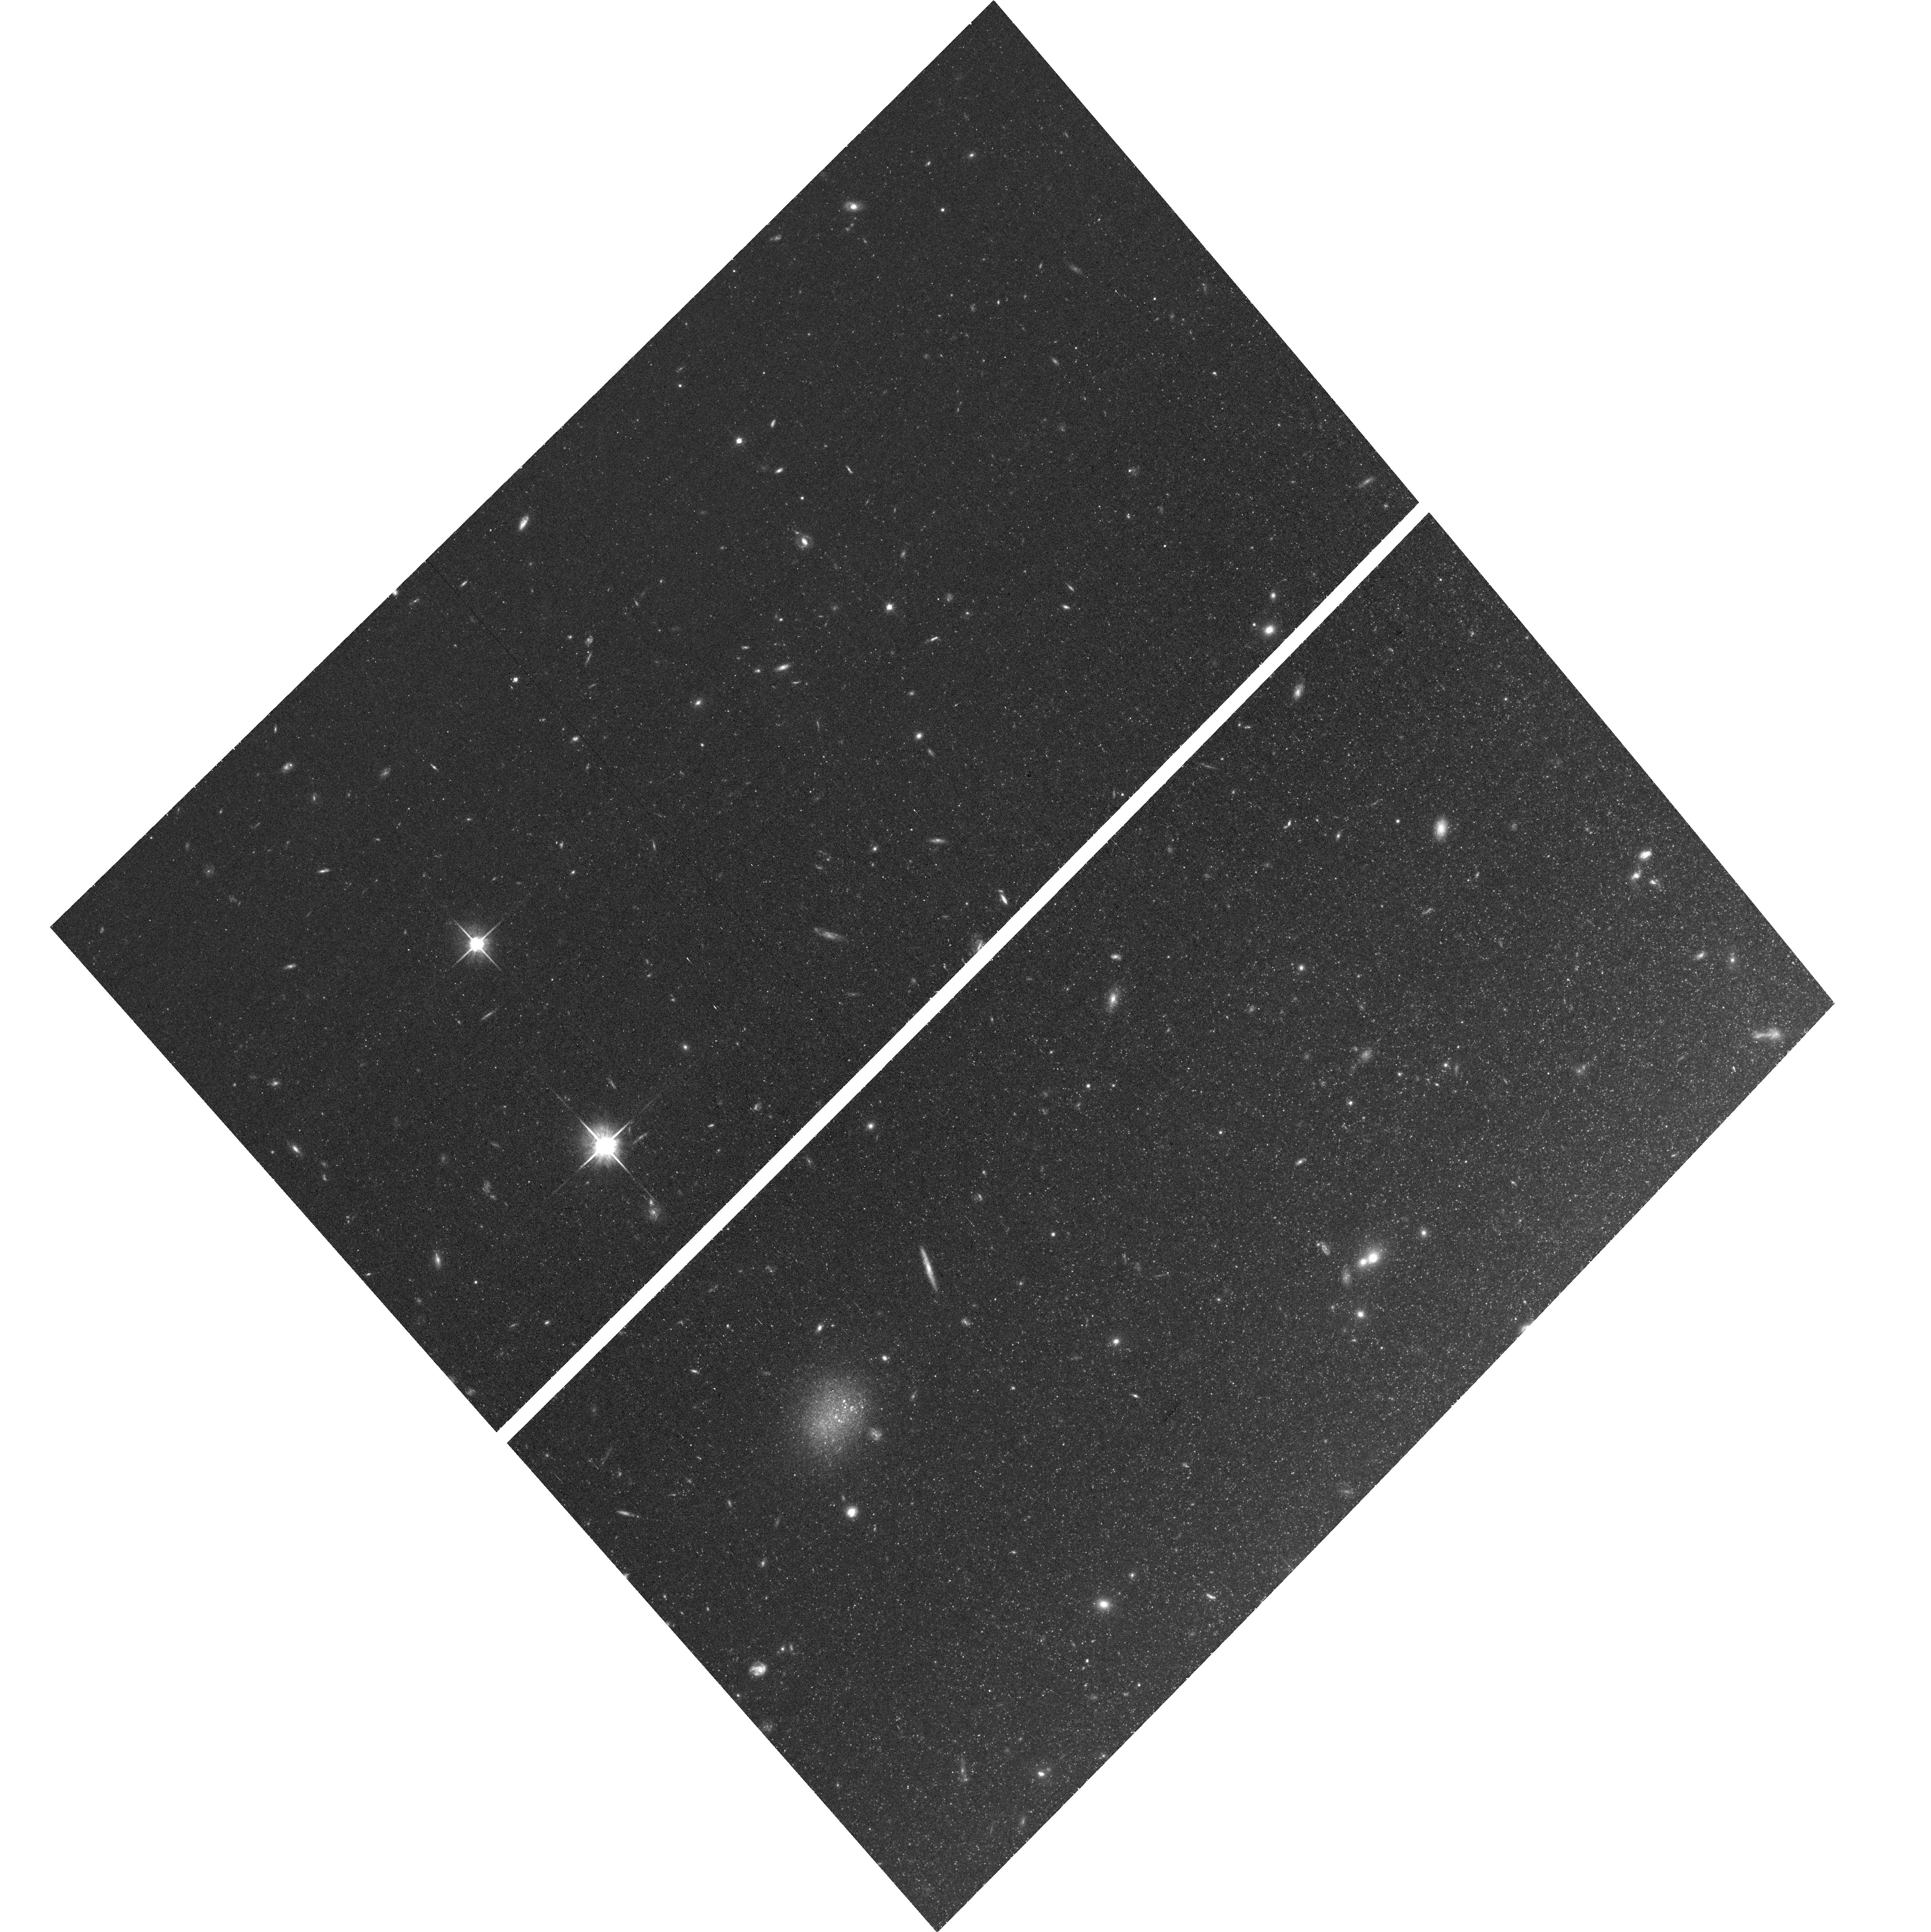
Target: NGC4258
Instrument: ACS/WFC
Filter: F814W
Exposure: 38 min
Observation ID: hst_16688_04_acs_wfc_f814w_jeoc04

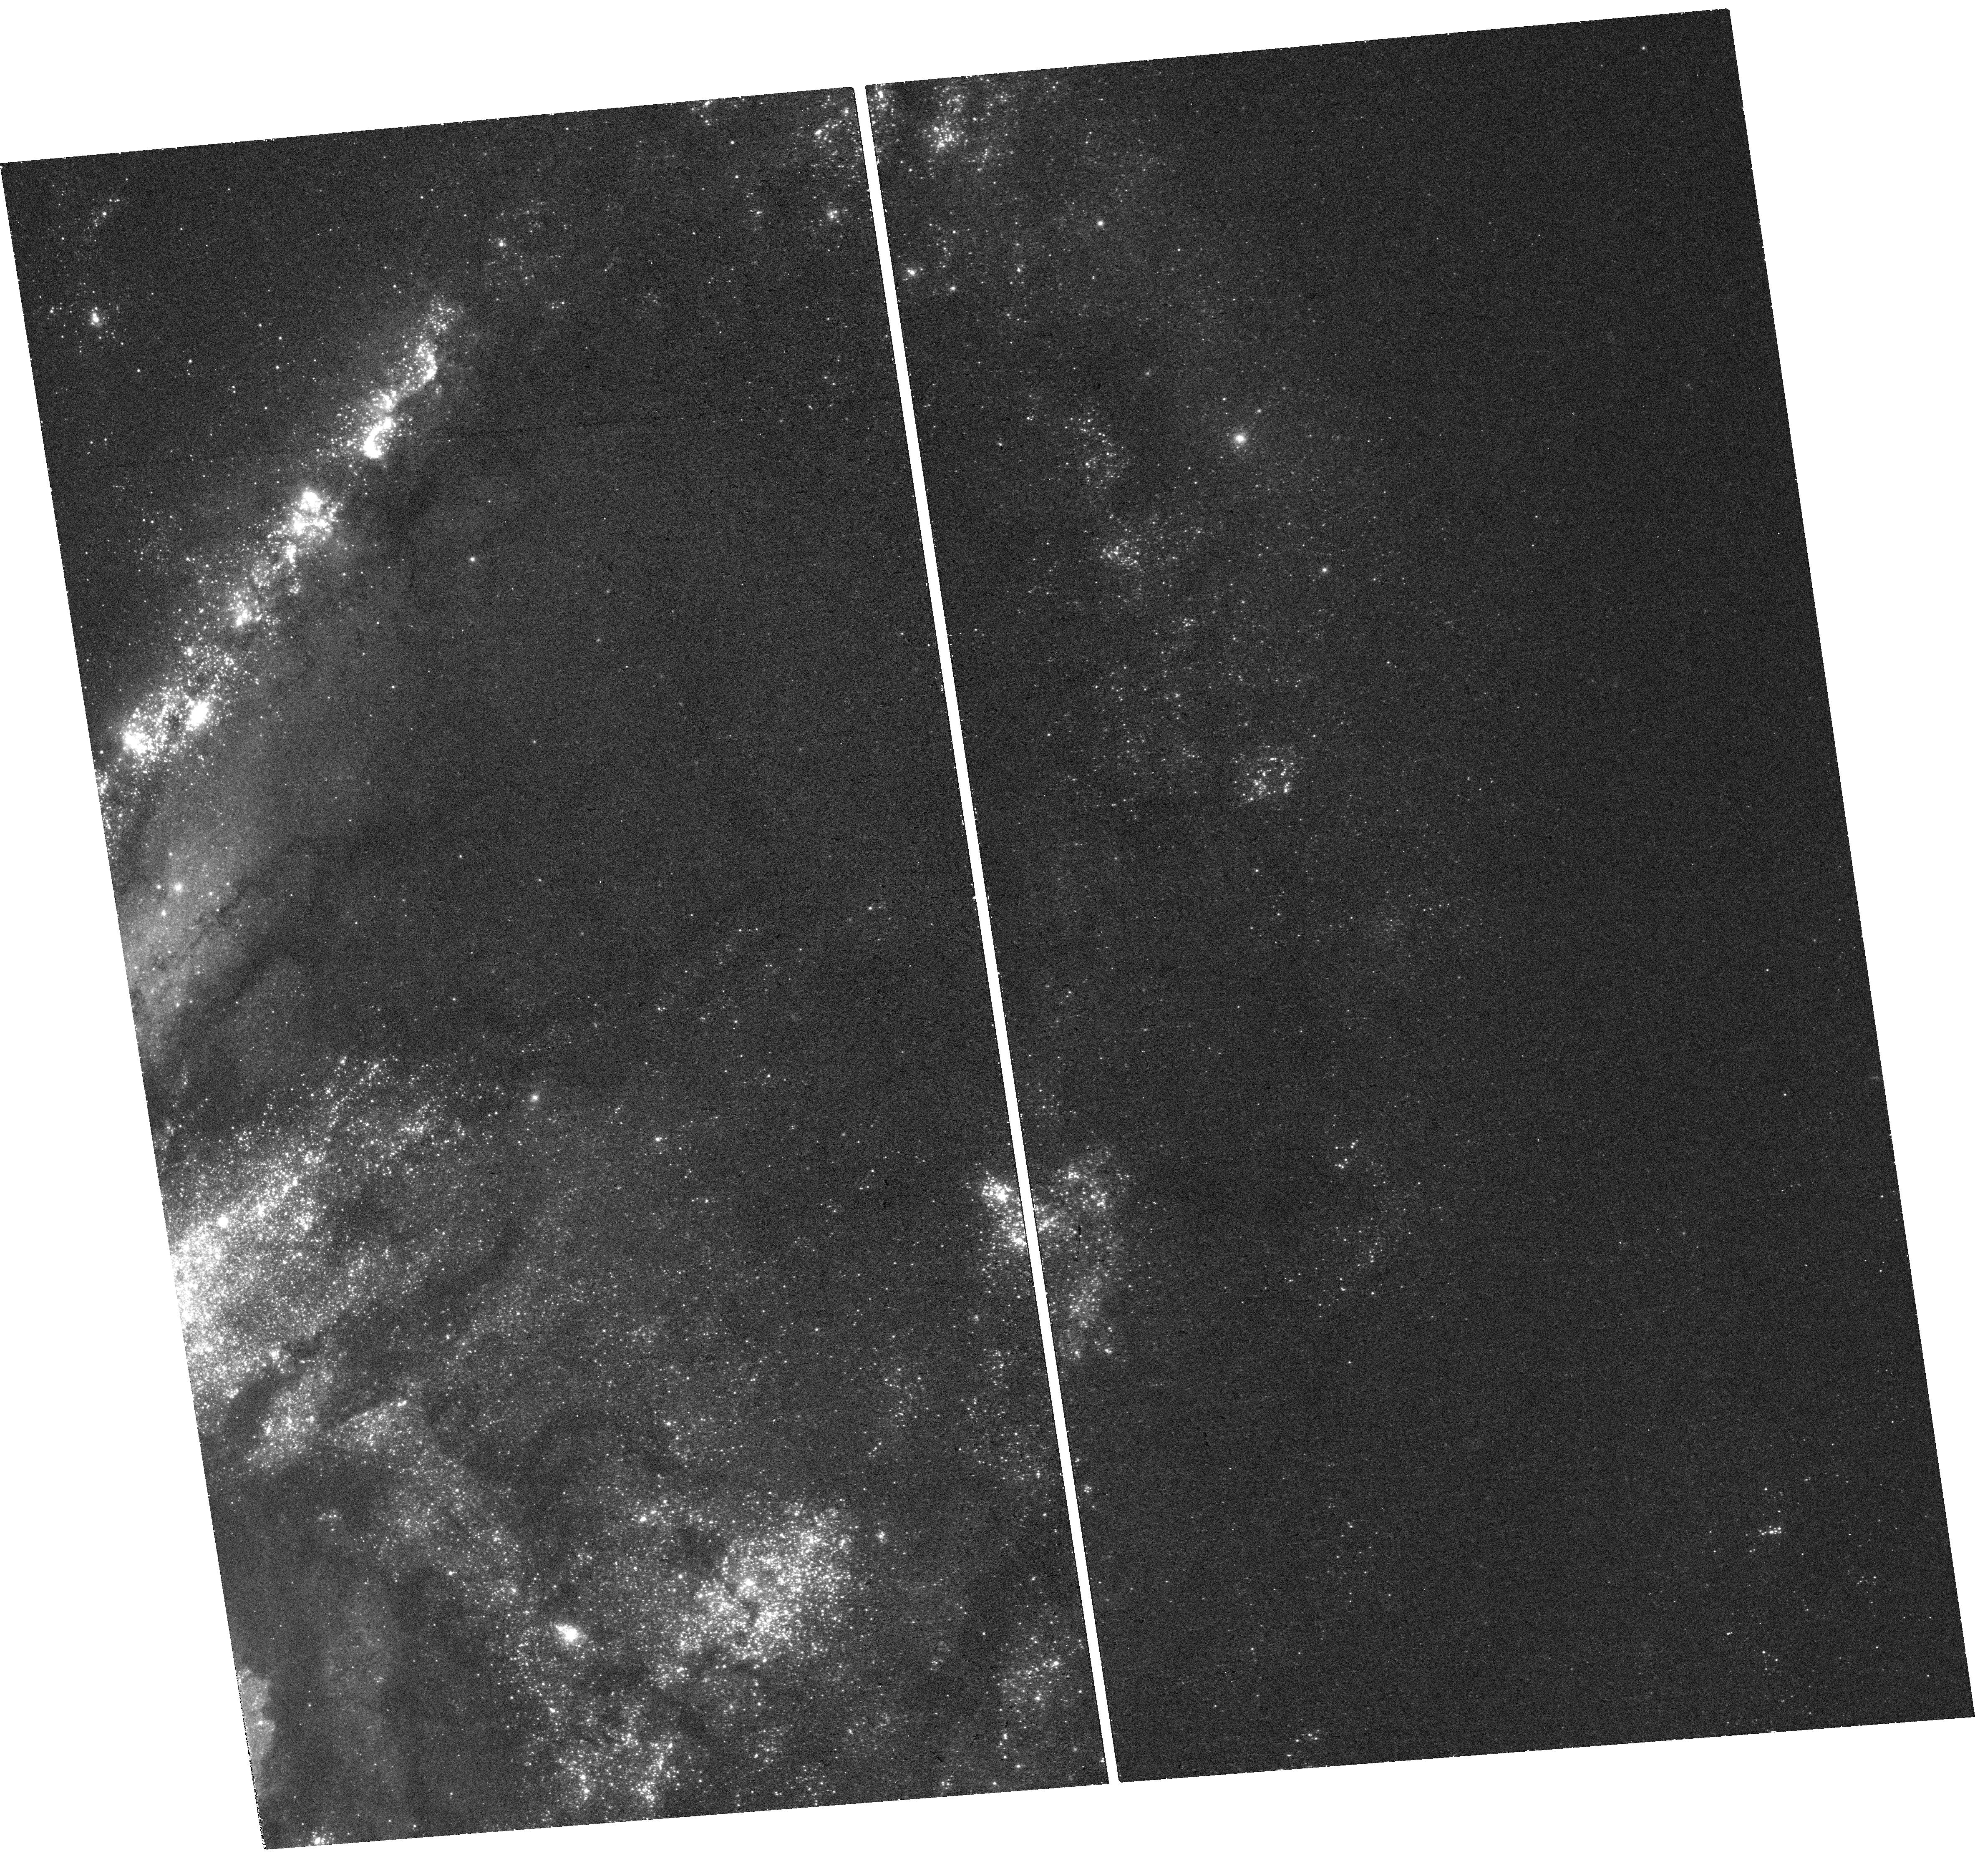
Target: NGC4258
Instrument: WFC3/UVIS
Filter: F300X
Exposure: 38 min
Observation ID: hst_16688_02_wfc3_uvis_f300x_ieoc02

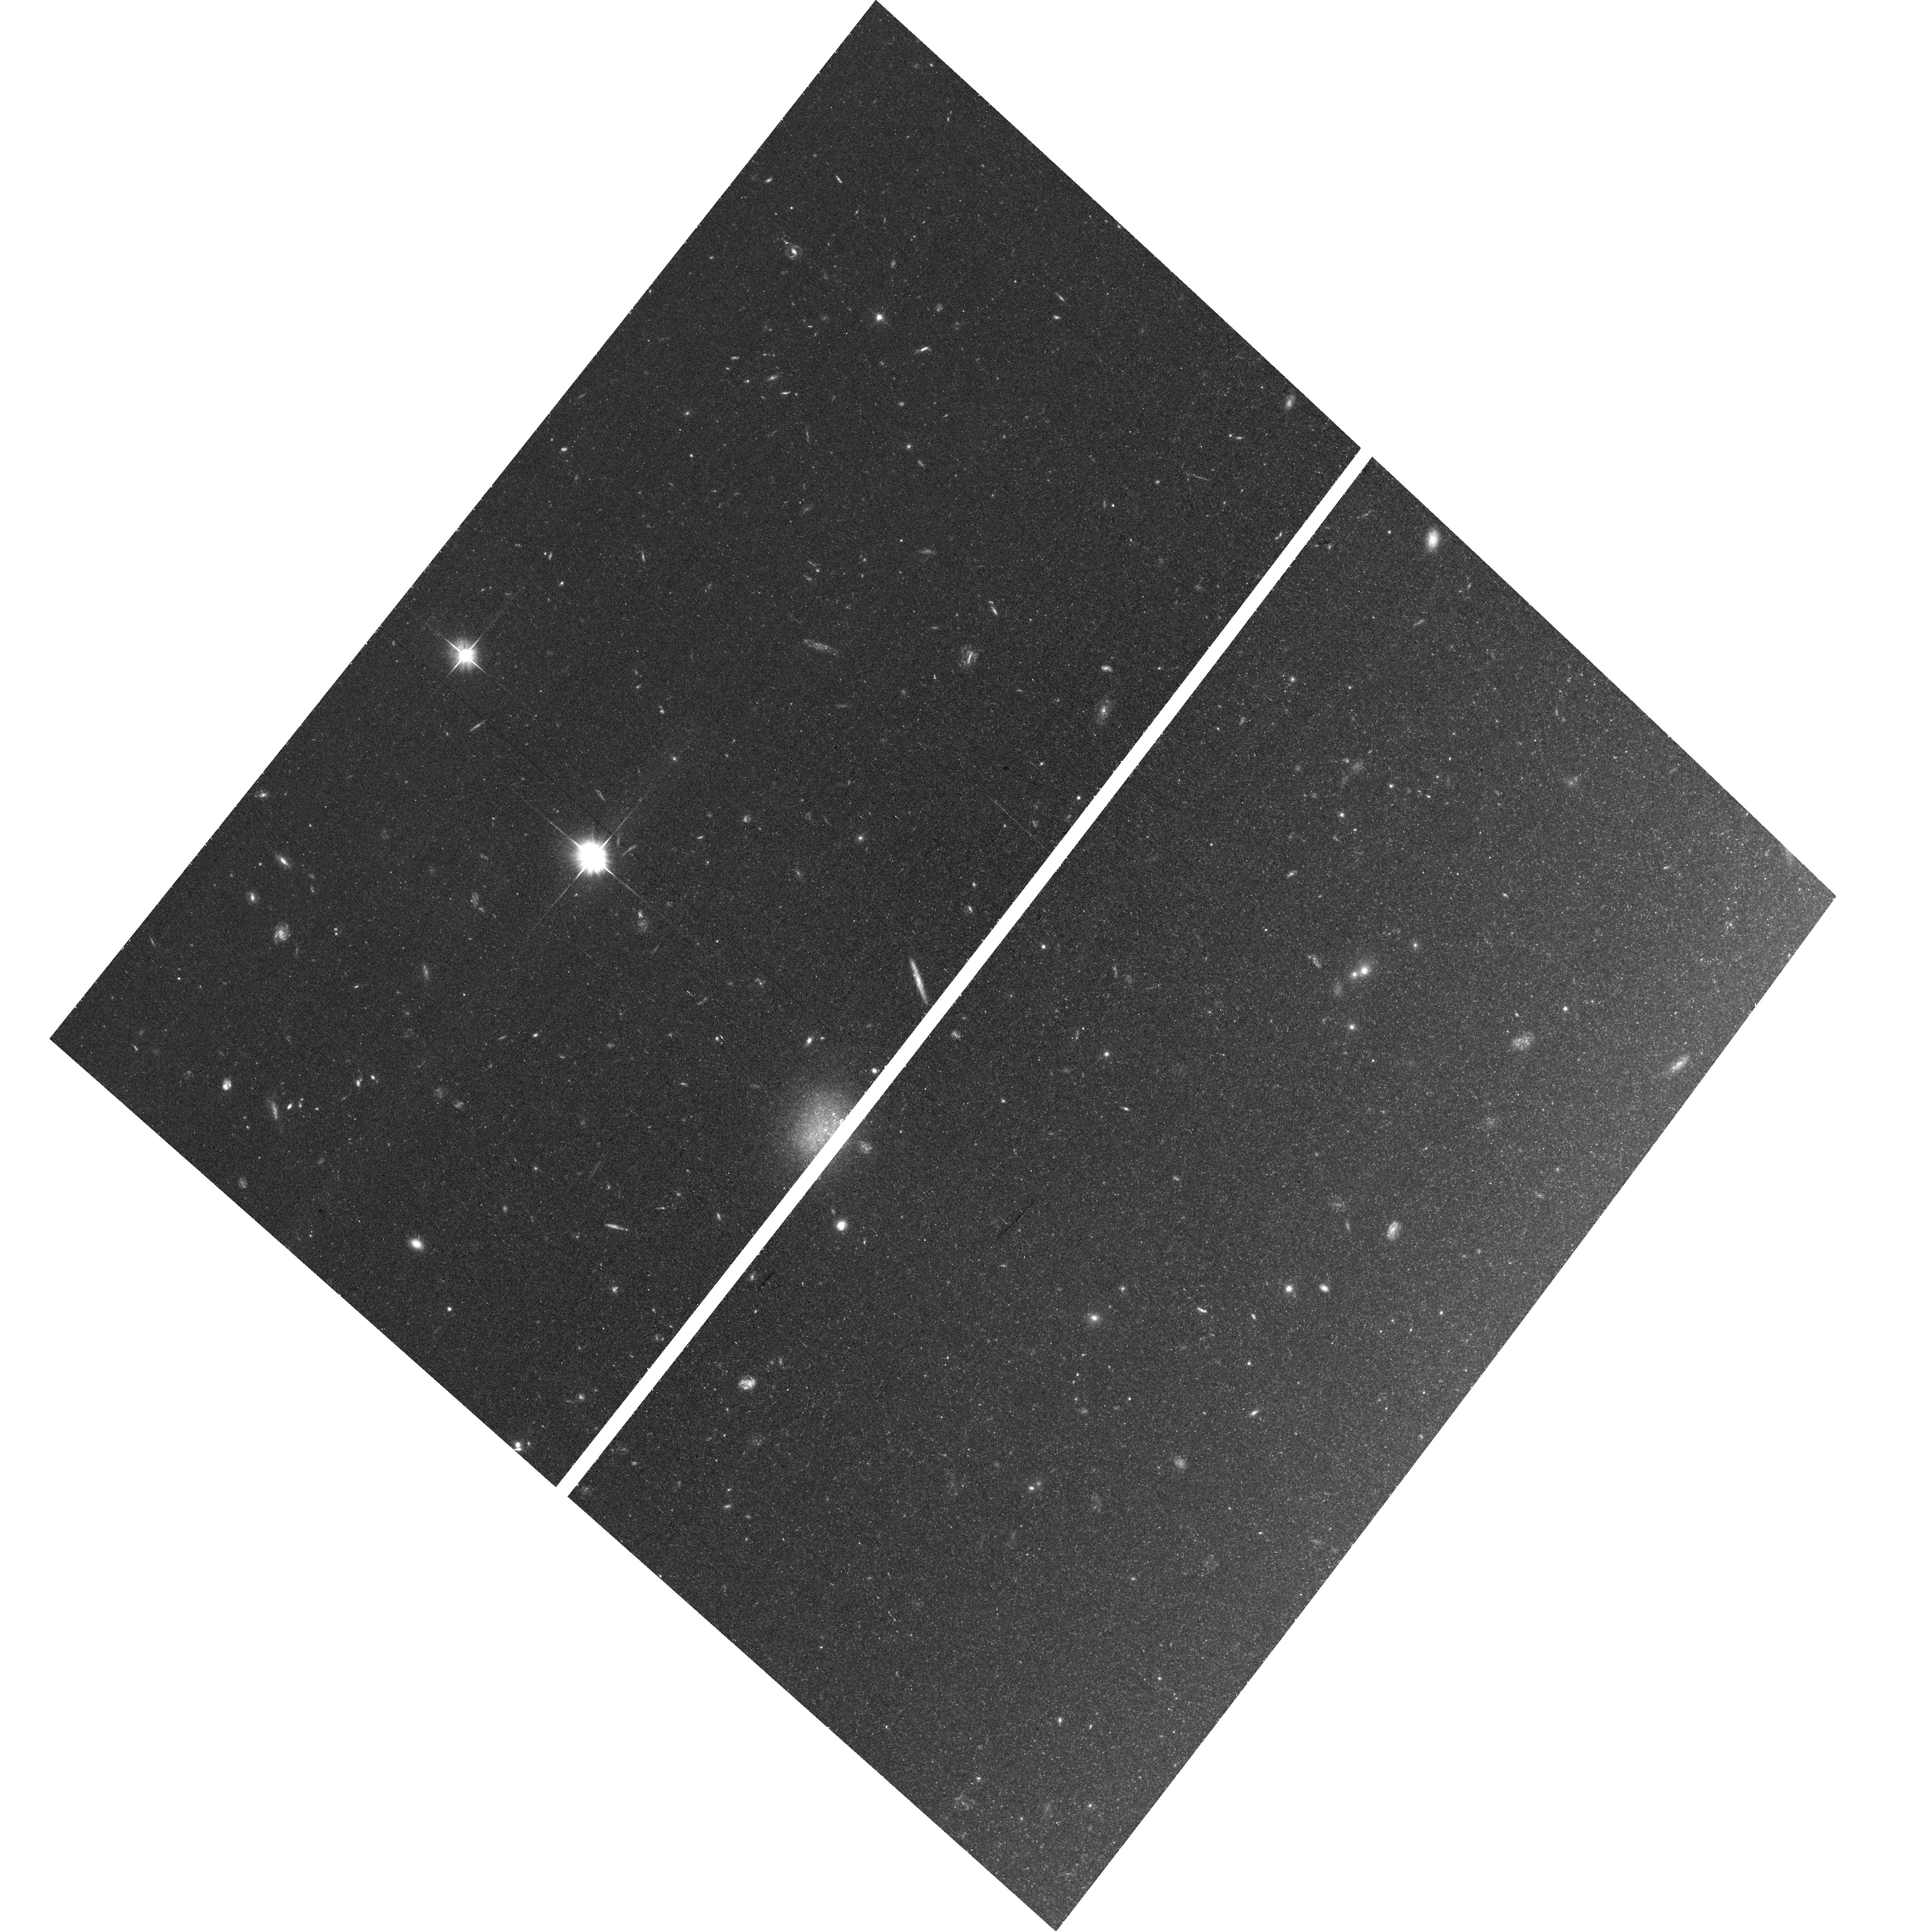
Target: NGC4258
Instrument: ACS/WFC
Filter: F606W
Exposure: 38 min
Observation ID: hst_16688_01_acs_wfc_f606w_jeoc01

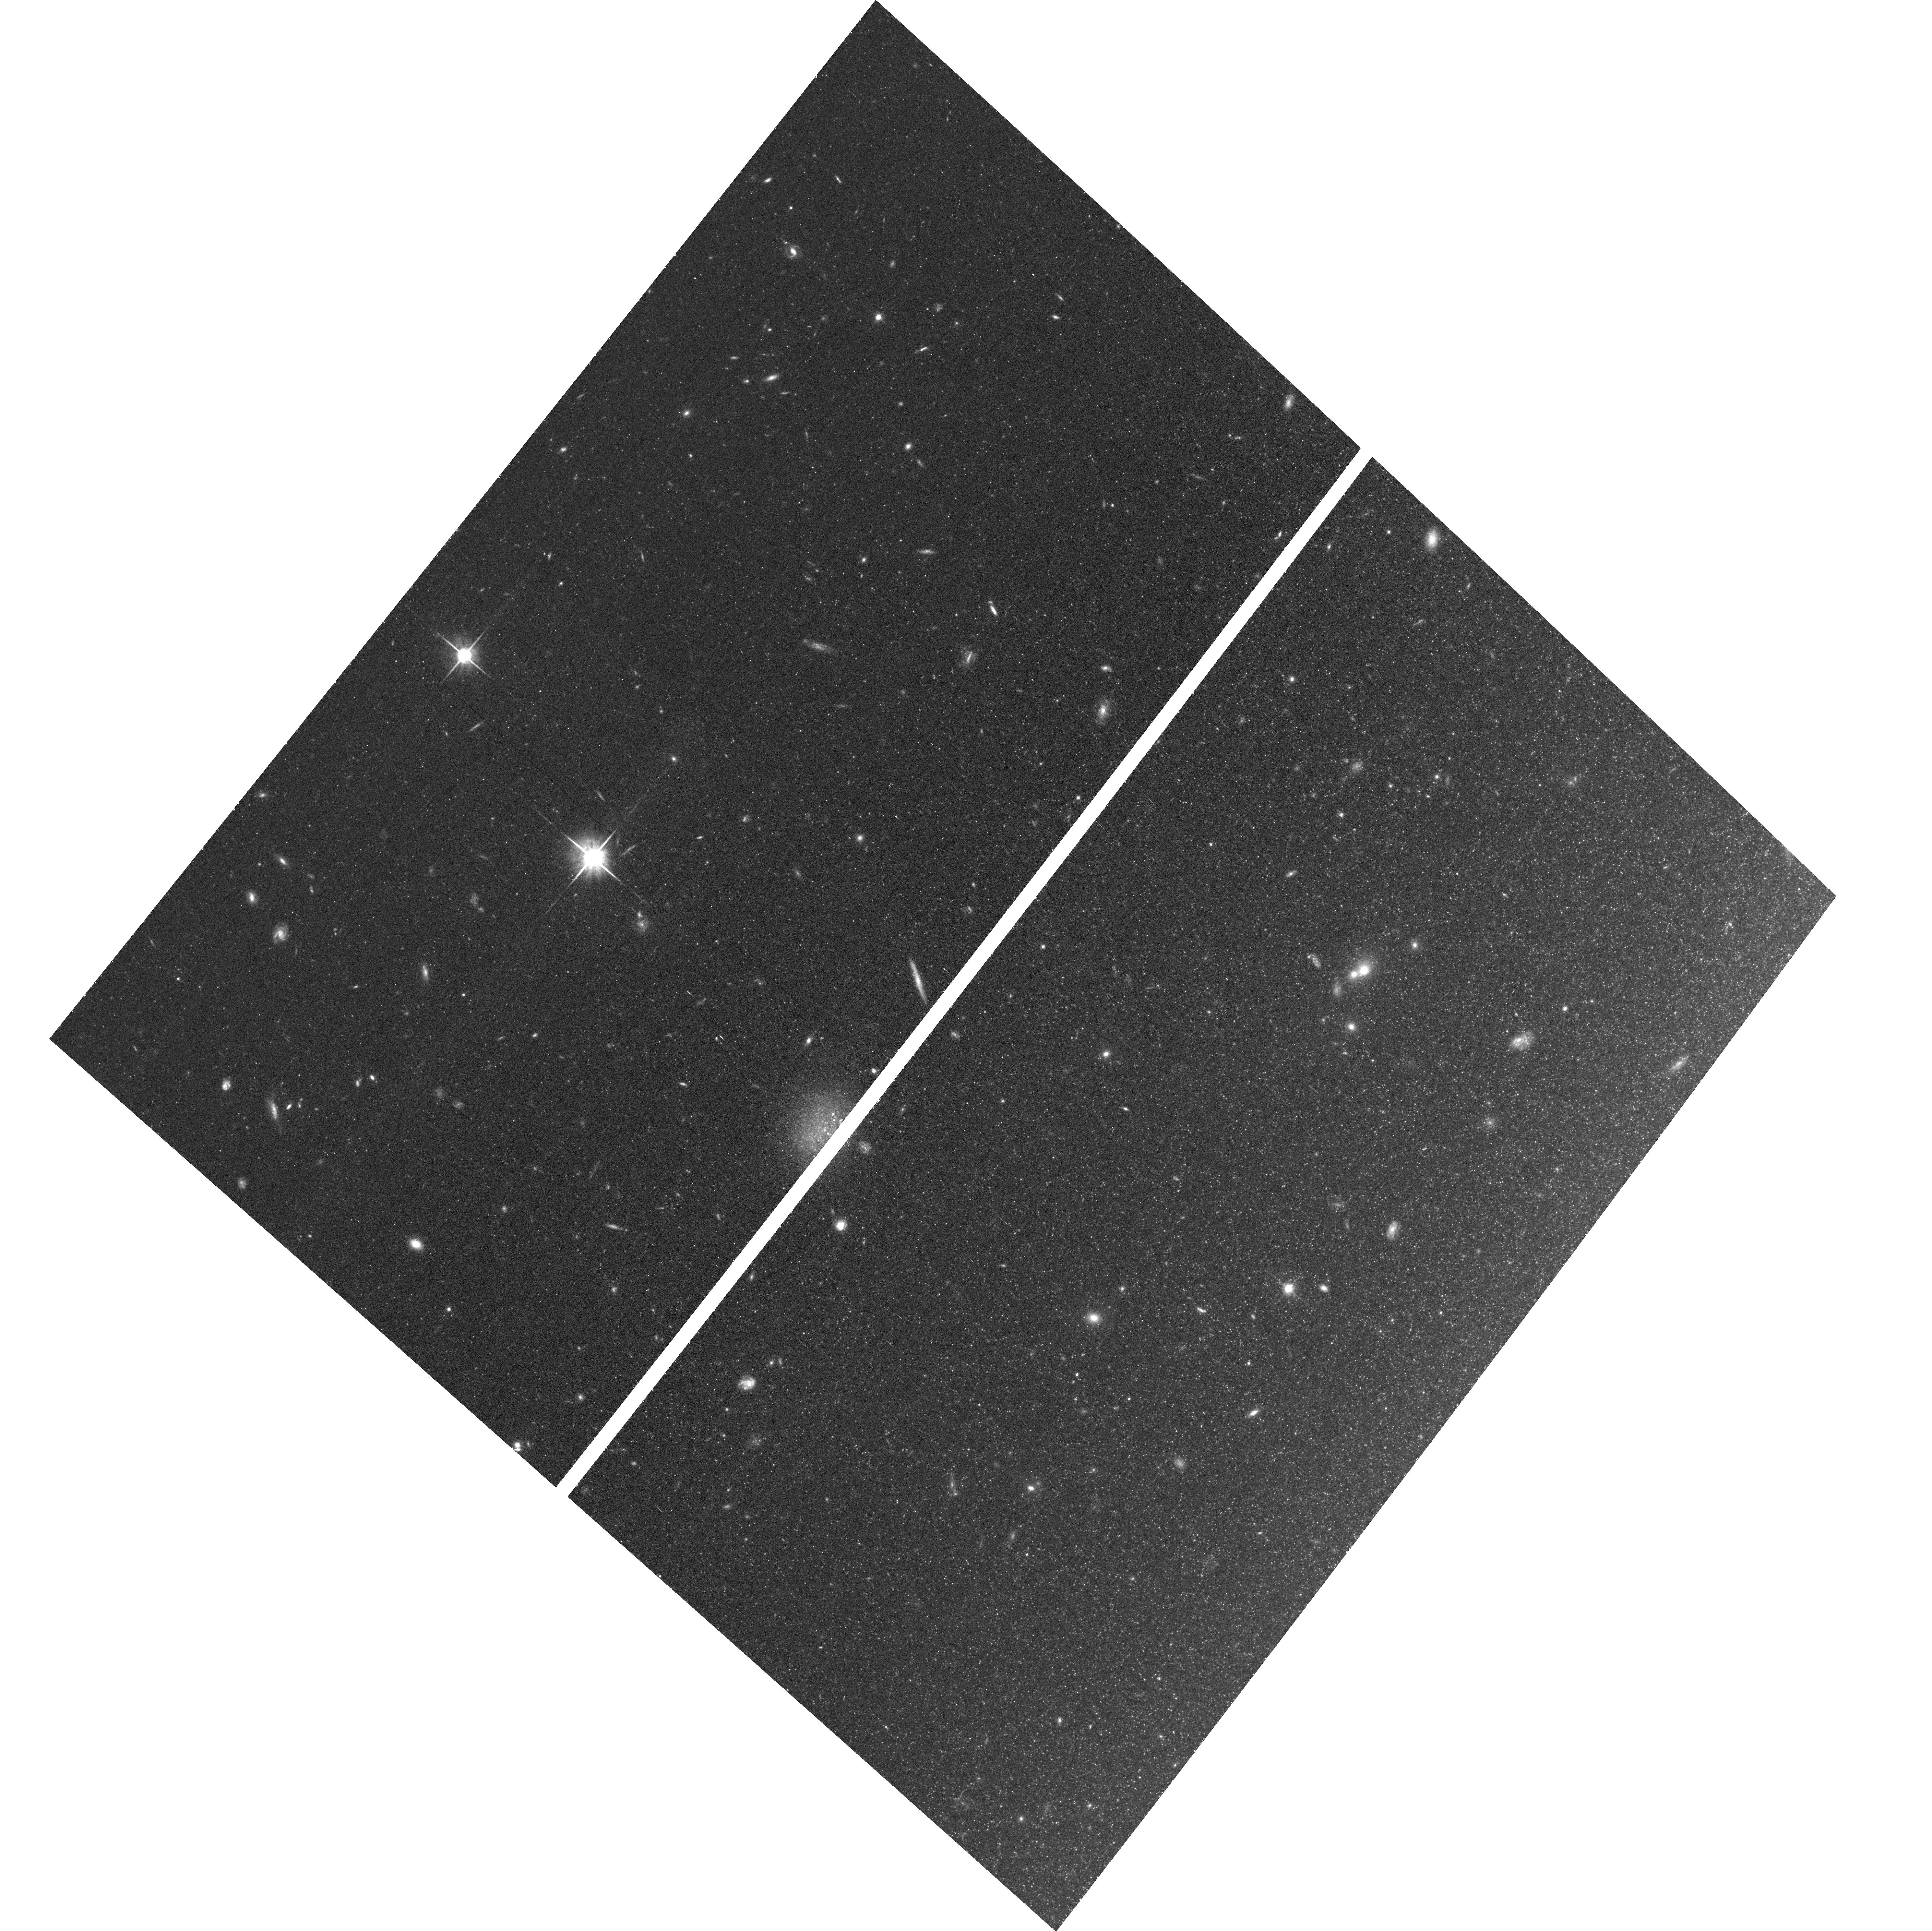
Target: NGC4258
Instrument: ACS/WFC
Filter: F814W
Exposure: 38 min
Observation ID: hst_16688_02_acs_wfc_f814w_jeoc02

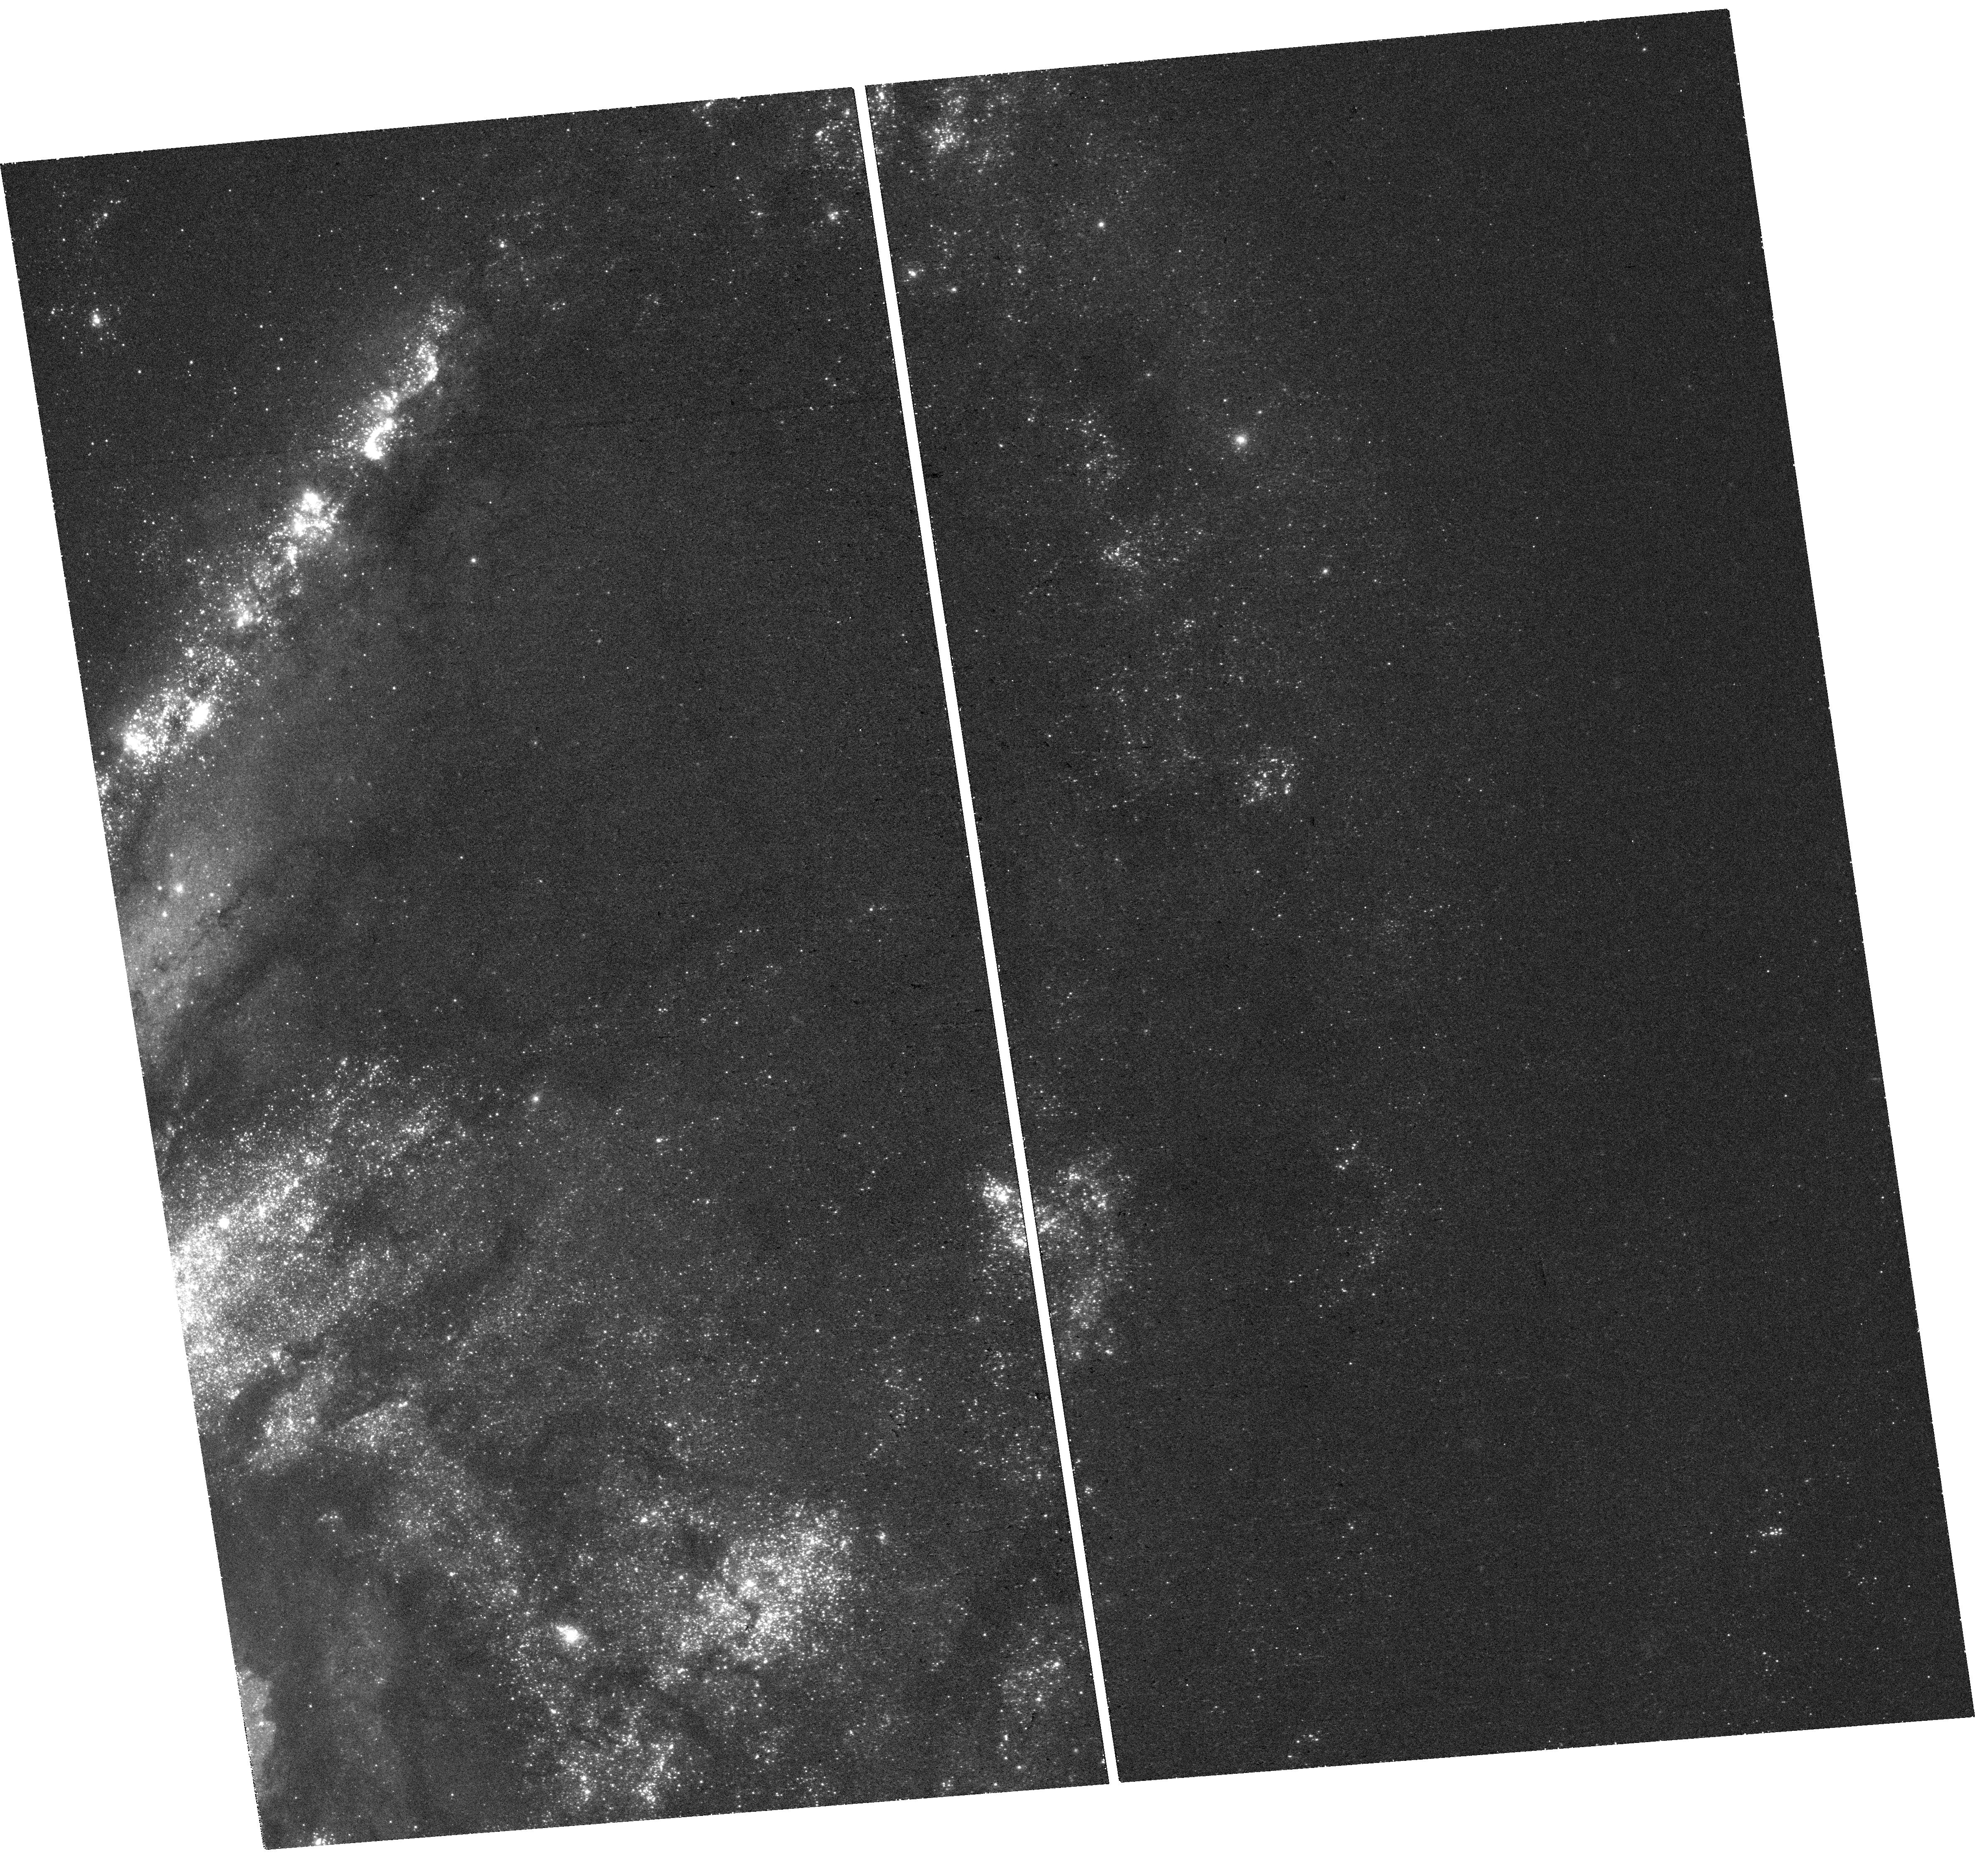
Target: NGC4258
Instrument: WFC3/UVIS
Filter: F300X
Exposure: 38 min
Observation ID: hst_16688_01_wfc3_uvis_f300x_ieoc01

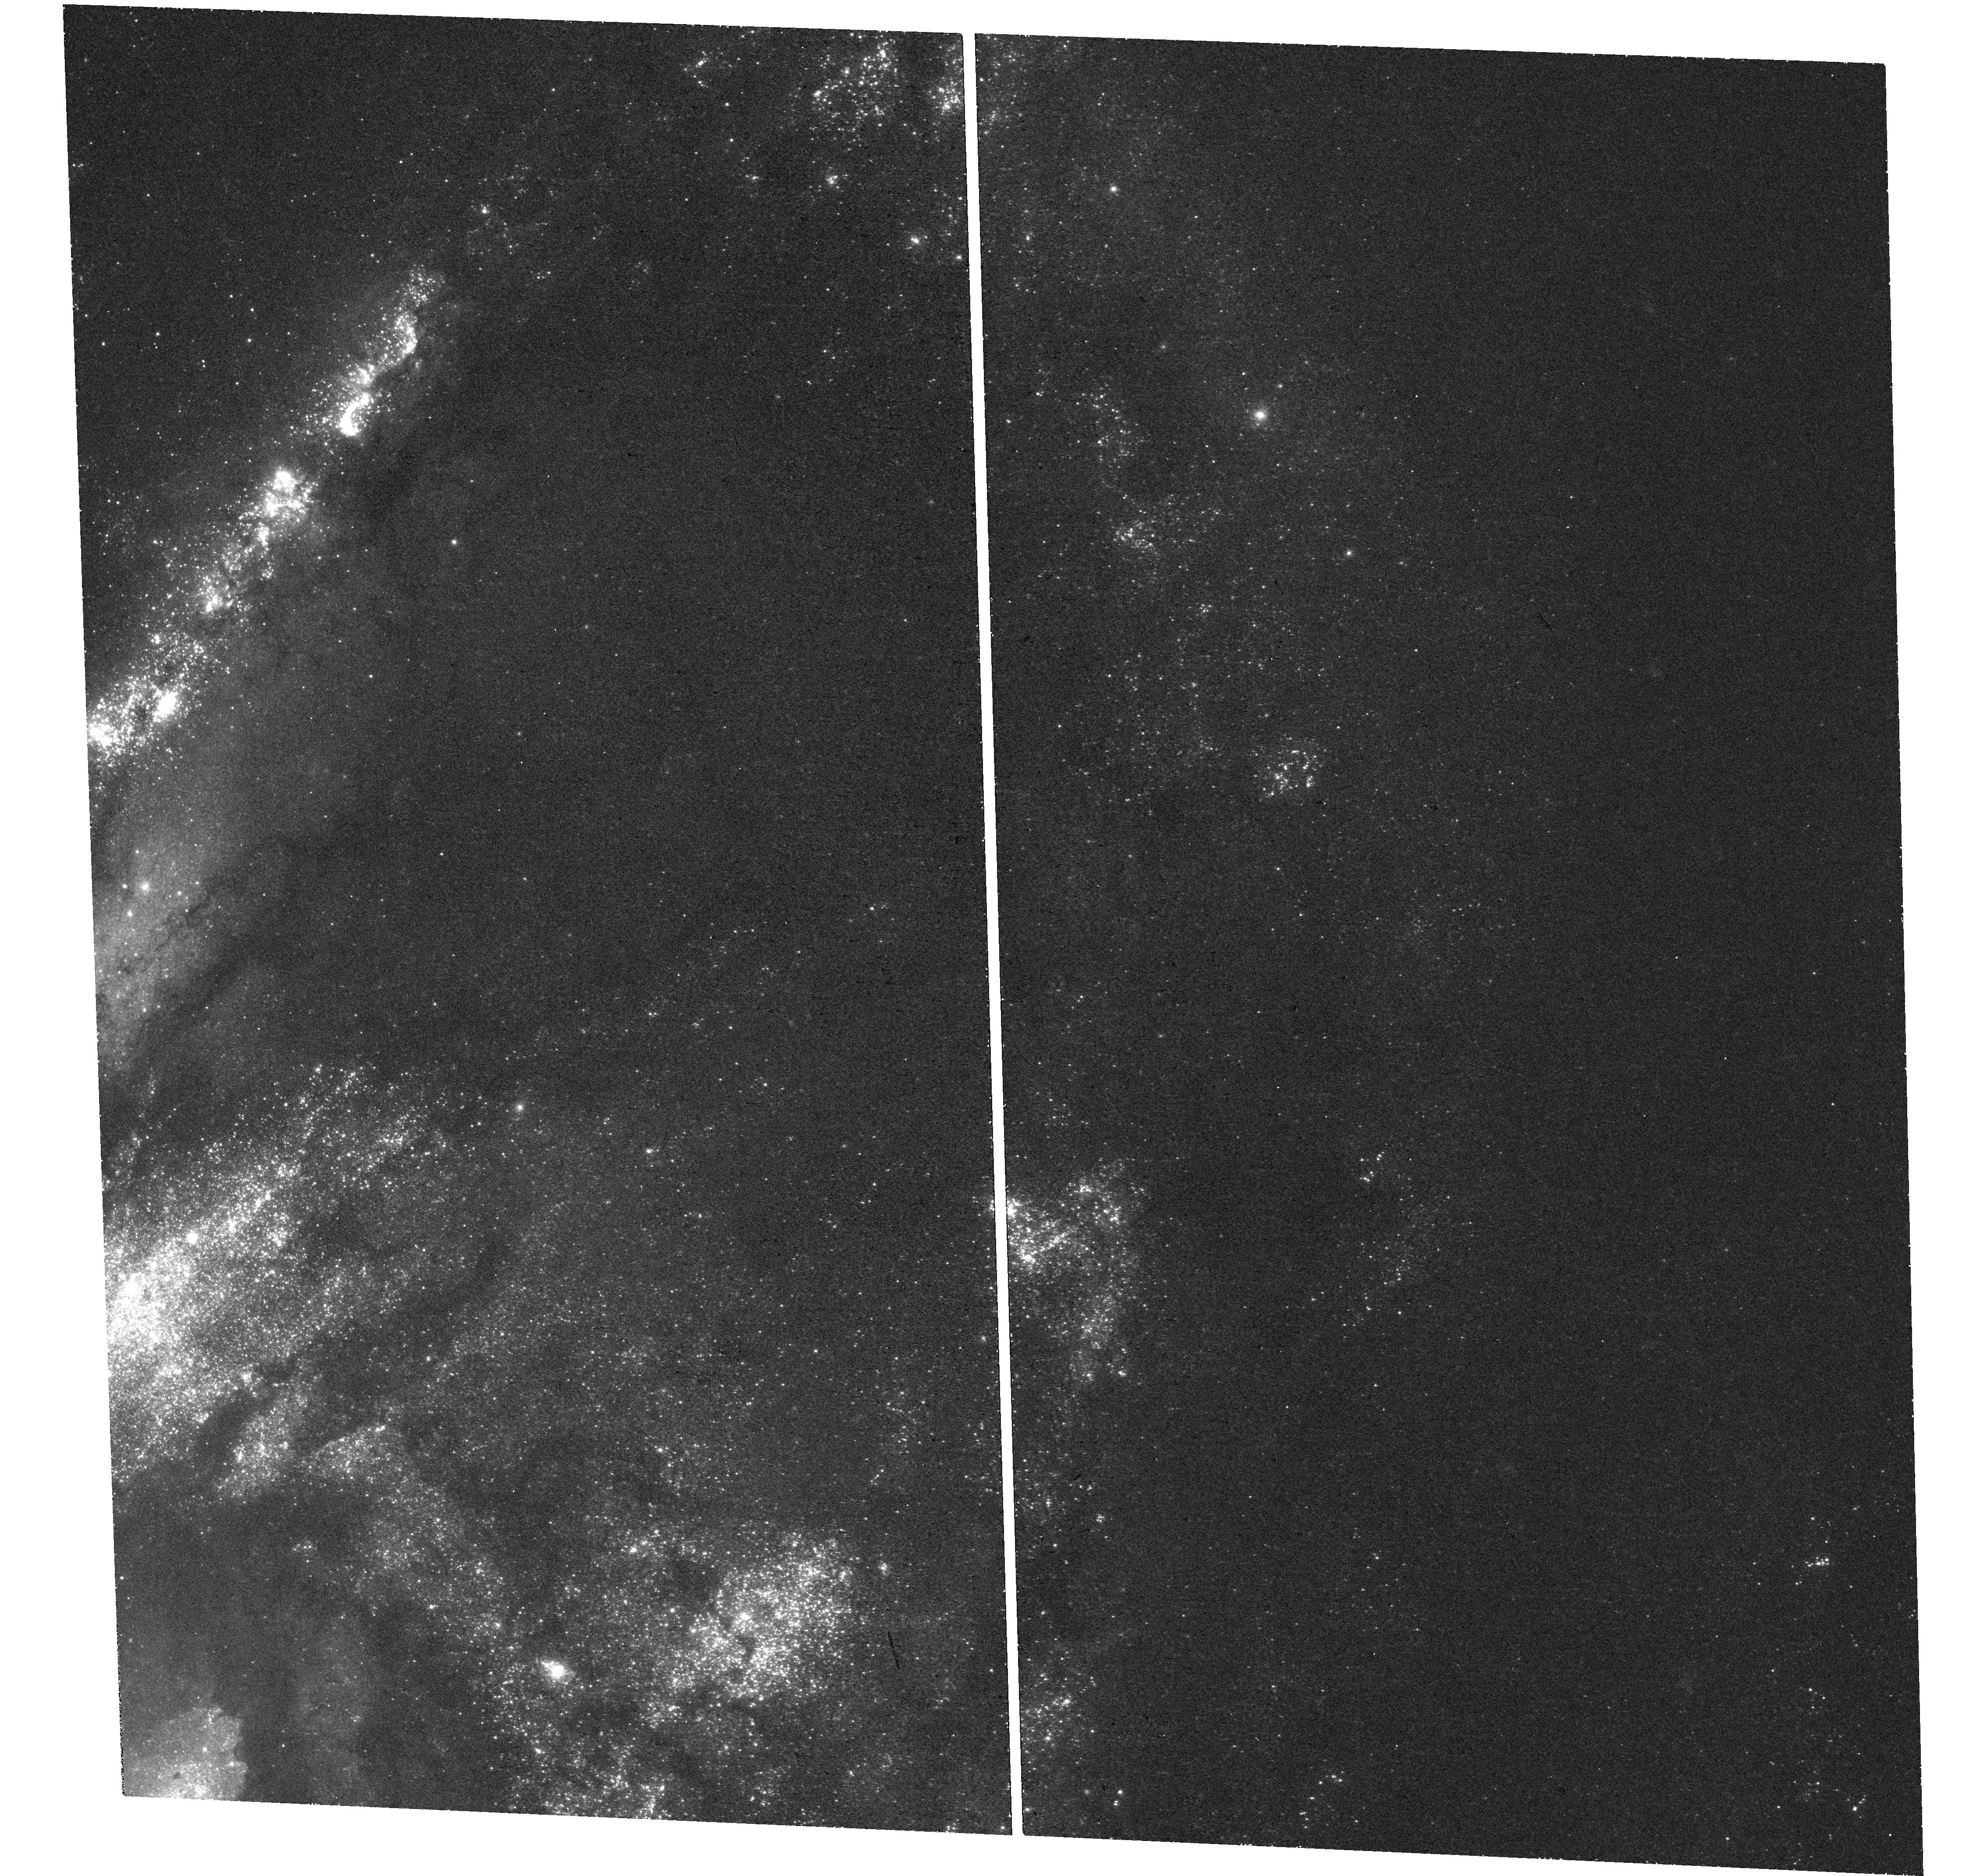
Target: NGC4258
Instrument: WFC3/UVIS
Filter: F300X
Exposure: 38 min
Observation ID: hst_16688_03_wfc3_uvis_f300x_ieoc03

Towards a 1% local determination of the Hubble constant: quantifying stellar association bias in the distance scale anchor galaxy NGC4258 (PI: Anderson, Richard I)

The tension among recent early- and late-Universe determinations of Hubble's constant (H0) is one of the potentially most consequential open problems in astrophysics. Specifically, the present-day measurement based on a well calibrated empirical distance ladder differs by 8.3 +/- 2.0% (at 4.2 sigma) from the cosmology-dependent H0 value derived from the Planck mission's observations of the Cosmic Microwave Background. It is now crucial to demonstrate the accuracy of the distance ladder by scrutinizing even presumably small systematic errors to either resolve or intensify the tension, whereby the latter could place fundamental physics at the verge of a breakthrough. We propose to exploit HST/WFC3's unique UV capabilities to validate and improve the late-Universe H0 measurement based on Cepheid variable stars and type-Ia supernovae (SNeIa). WFC3/UVIS F300X observations of Cepheids in the crucial anchor galaxy NGC4258 will quantify the occurrence of Cepheids in or near their natal (cluster) environments. This will allow us to improve the stellar association bias correction currently applied to the distance ladder by a) comparing clustering frequency, type, and magnitude among all distance ladder anchor galaxies (NGC4258, Milky Way, LMC); b) comparing Cepheid clustering properties between NGC4258 and the SNeIa host M101 under nearly identical observing conditions; c) increasing clustering statistics to investigate their dependence on Cepheid properties. Coordinated parallel observations of a new halo field will accurately calibrate the tip of the red giant branch (TRGB) luminosity and improve the TRGB's ability to serve as a Cepheid-independent first distance ladder rung.